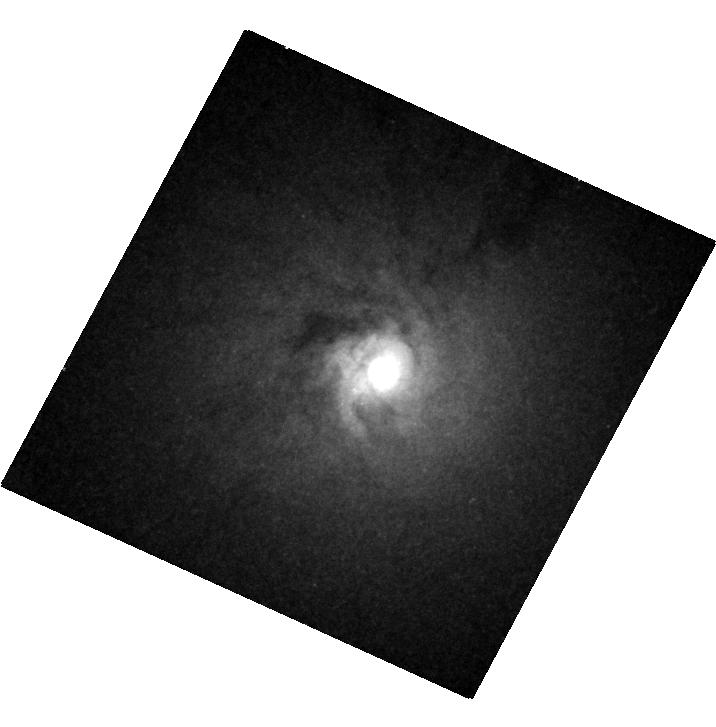
Target: NGC-0404
Instrument: WFC3/UVIS
Filter: F547M
Exposure: 7 min
Observation ID: hst_12611_02_wfc3_uvis_f547m_ibqi02

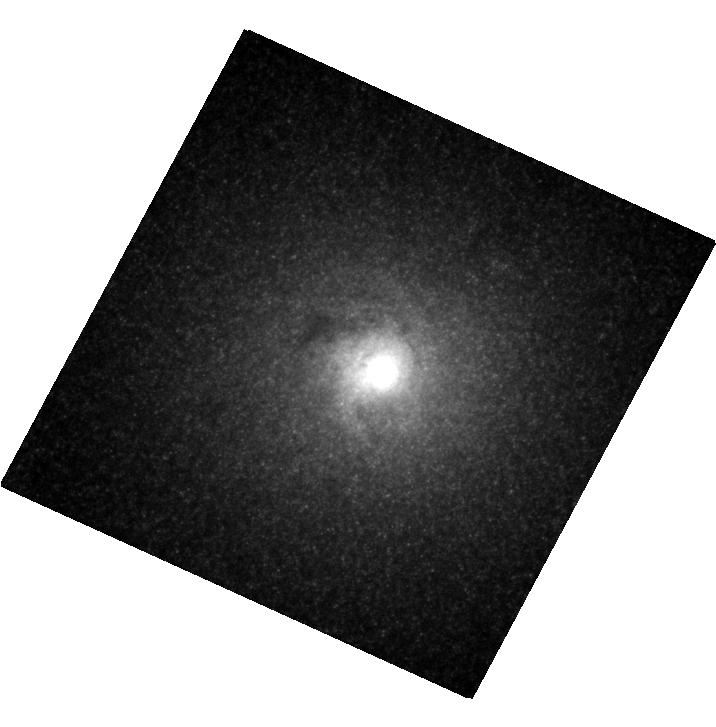
Target: NGC-0404
Instrument: WFC3/UVIS
Filter: F814W
Exposure: 3 min
Observation ID: hst_12611_02_wfc3_uvis_f814w_ibqi02

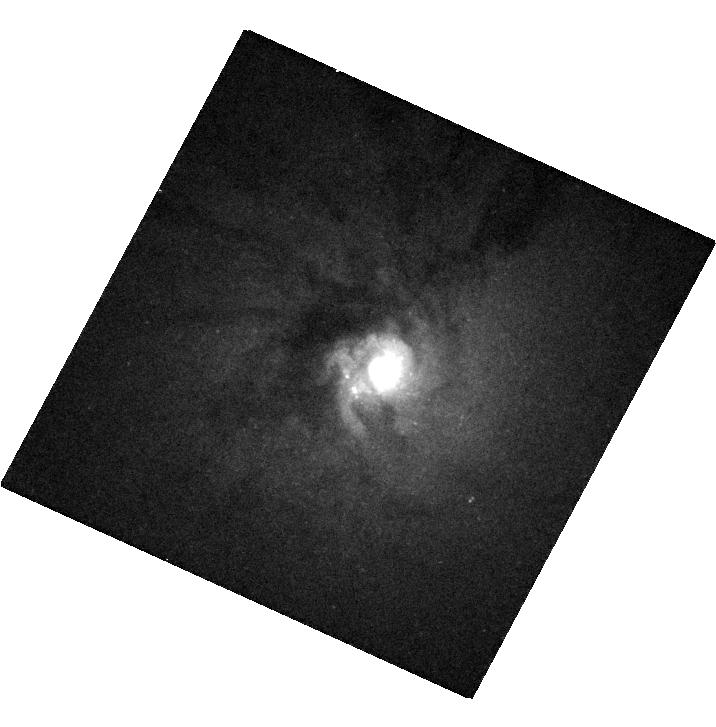
Target: NGC-0404
Instrument: WFC3/UVIS
Filter: F336W
Exposure: 13 min
Observation ID: hst_12611_02_wfc3_uvis_f336w_ibqi02

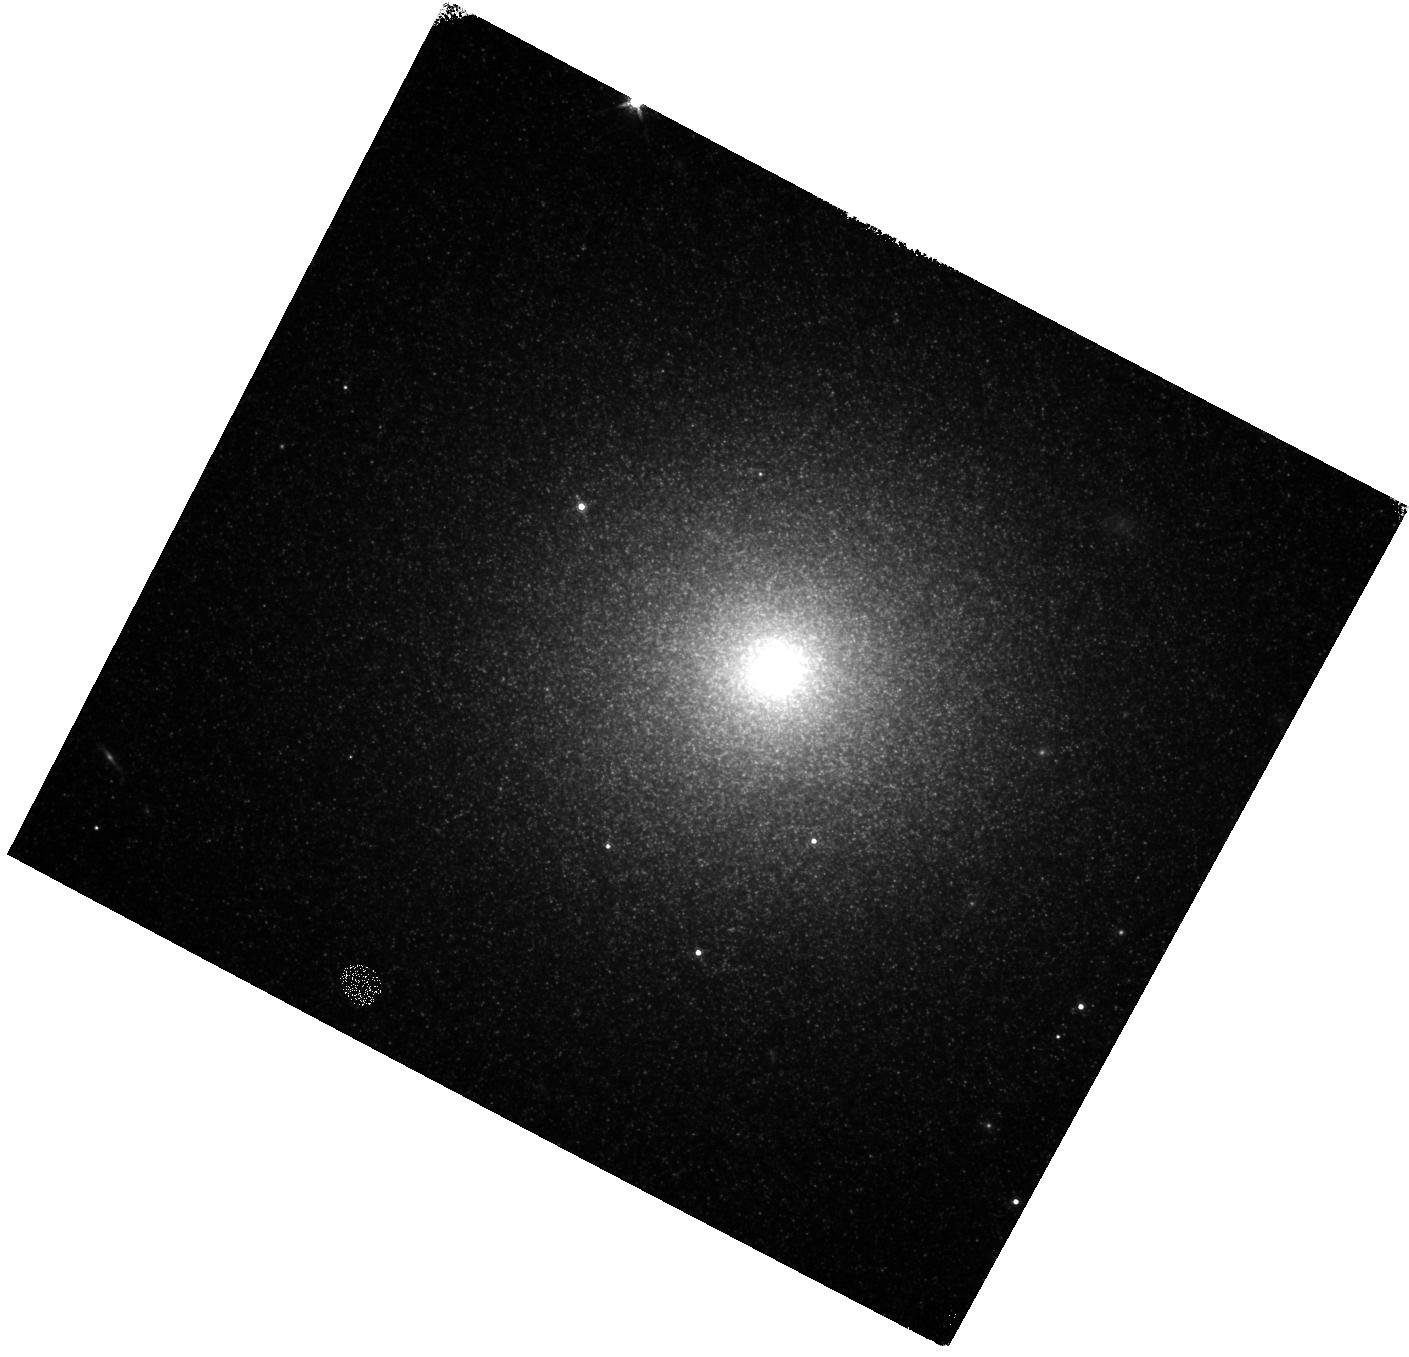
Target: NGC-0404
Instrument: WFC3/IR
Filter: F160W
Exposure: 3 min
Observation ID: hst_12611_02_wfc3_ir_f160w_ibqi02

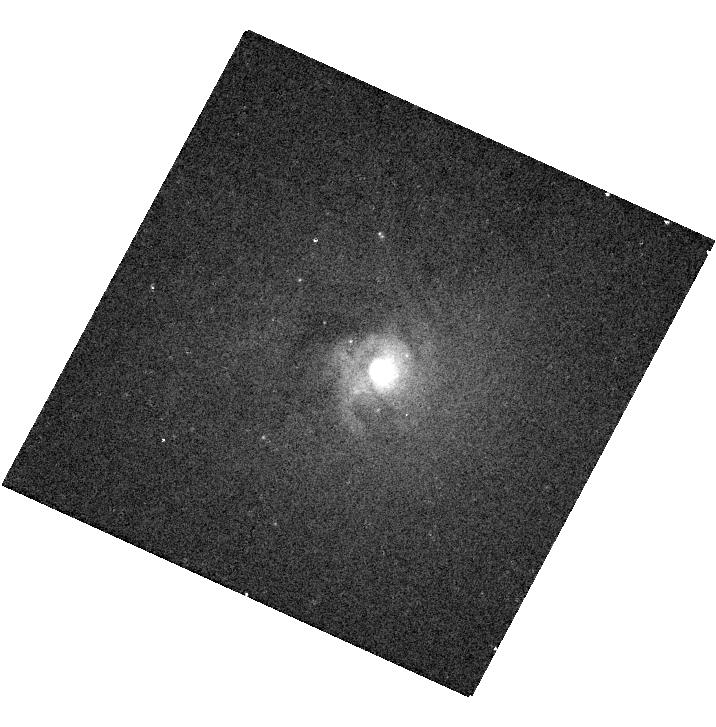
Target: NGC-0404
Instrument: WFC3/UVIS
Filter: F502N
Exposure: 4 min
Observation ID: hst_12611_02_wfc3_uvis_f502n_ibqi02

Weighing the Low Mass Central Black Hole in NGC404 (PI: Seth, Anil C.)

The lowest mass black holes occupying galaxy centers are important for understanding the form and causes of the scaling relationship between galaxy and black hole mass. We propose to make the first robust dynamical determination of a central BH with mass below a million solar masses using HST/STIS and WFC3 imaging of the nearby galaxy NGC404. Accretion signatures in this system, including a recent detection of a hard X-ray component, provide strong evidence for the presence of a massive black hole. Using dynamical modeling of high-quality adaptive optics integral field kinematics from Gemini/NIFS, we have derived a firm upper limit of 1 million solar on the mass of this black hole. However, our current dynamical mass estimates are limited by likely spatial variations in the stellar mass-to-light ratio of the galaxy within the central arcsecond. With the proposed STIS spectroscopy and WFC3 imaging, we will make precision measurements of the mass-to-light ratio to create a stellar mass profile at 0.1" resolution. This mass profile will be combined with the existing kinematic data of both stars and gas to cleanly measure the mass of the black hole. NGC404 is the nearest S0 galaxy and presents a unique opportunity to dynamically measure a sub-million solar mass black hole with currently available instrumentation.